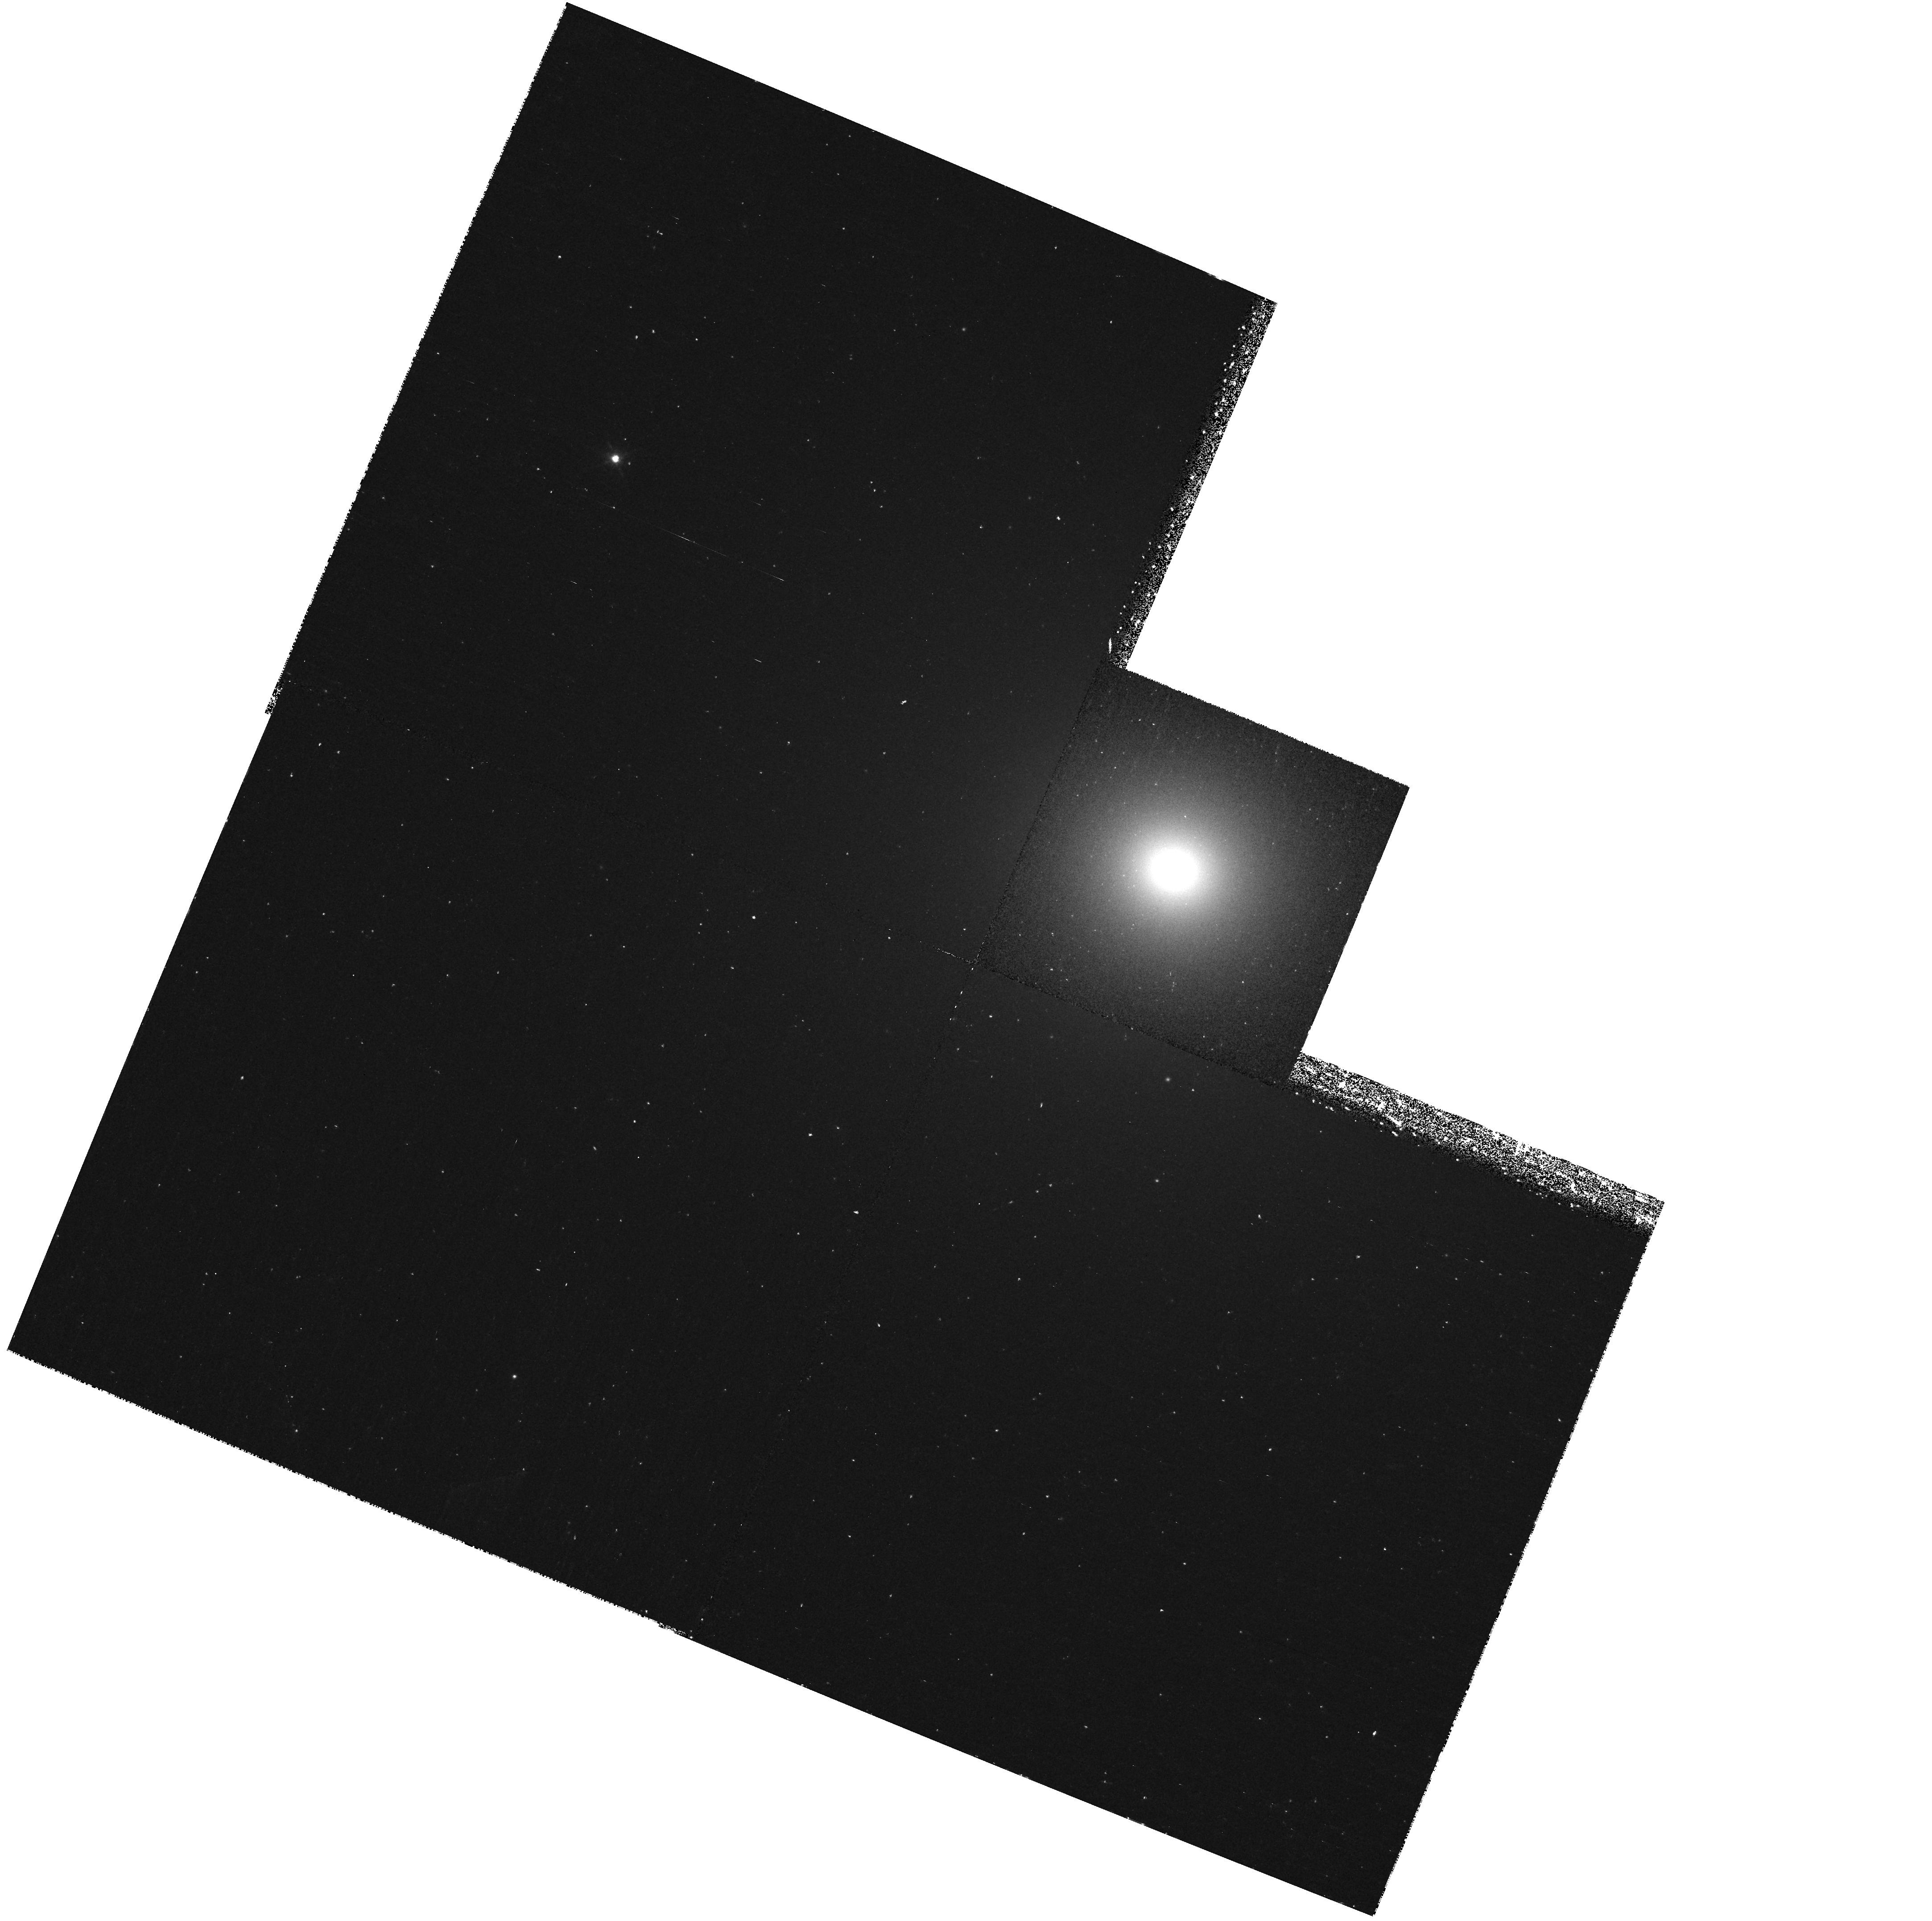
Target: NGC3379. Instrument: WFPC2/PC. Filter: F658N. Exposure: 40 min. Observation ID: hst_8589_01_wfpc2_pc_f658n_u66u01

Orbital Structure and Black Hole in NGC 3379 (PI: Gebhardt, Karl)

The stellar orbital structure and the mass of the central black hole in dynamically hot galaxies are direct insights into their formation and evolution---both of the black hole and galaxy. We propose to use gas kinematics to determine the central black hole (BH) mass in NGC 3379 to high accuracy. Detailed modeling including this BH mass and previous HST and extensive ground-based data will measure the stellar orbital distribution throughout the galaxy. Recent work suggests that elliptical galaxies tend to have tangentially biased orbits near their centers, consistent with results from BH binary simulations in galaxies. However, knowledge of the central BH mass is one of the limiting factors for providing accurate measurements of the orbital structure. In addition, this data will allow us to compare the mass measured from gas to that measured from stellar kinematics using our previous analysis. An urgent need in BH physics is cross checks between gas and stellar BH masses, particularly in systems where the gas mass promises to be accurate. NGC 3379 is a rare example of a system that lends itself to this comparison. Finally, accurate BH masses are necessary ingredients to characterize the relation, if one exists, between their masses and those of the host galaxy.